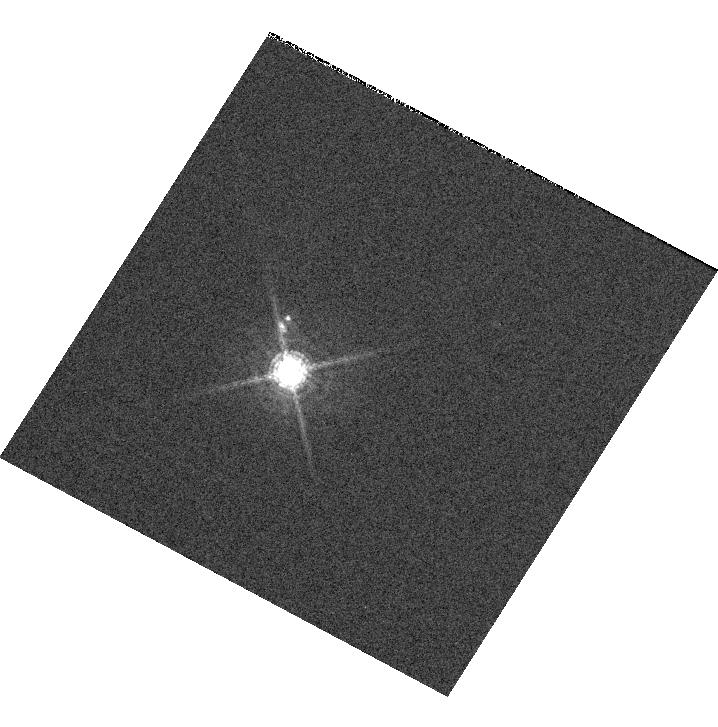
Target: GD153. Instrument: WFC3/UVIS. Filter: F689M. Exposure: 7 min. Observation ID: hst_11798_01_wfc3_uvis_f689m_iabv01

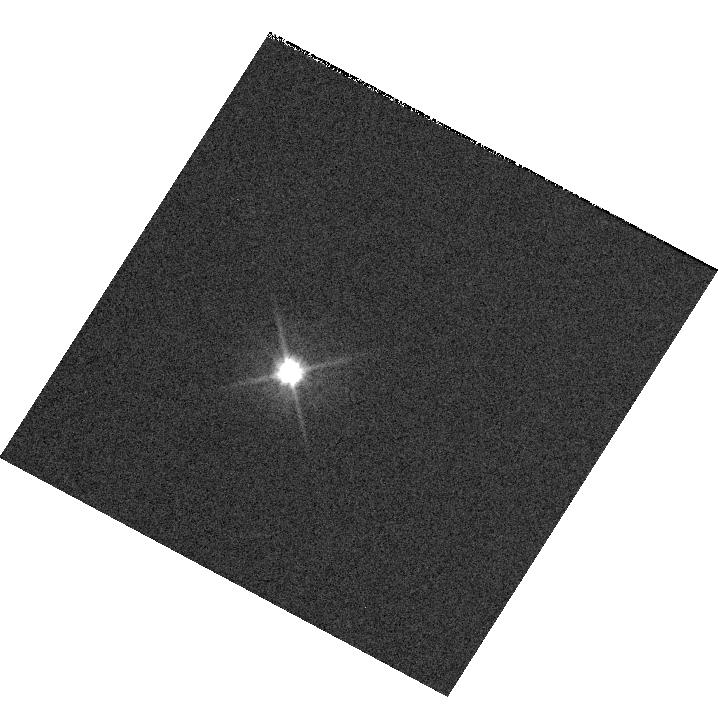
Target: GD153. Instrument: WFC3/UVIS. Filter: F606W. Exposure: 1 min. Observation ID: hst_11798_01_wfc3_uvis_f606w_iabv01

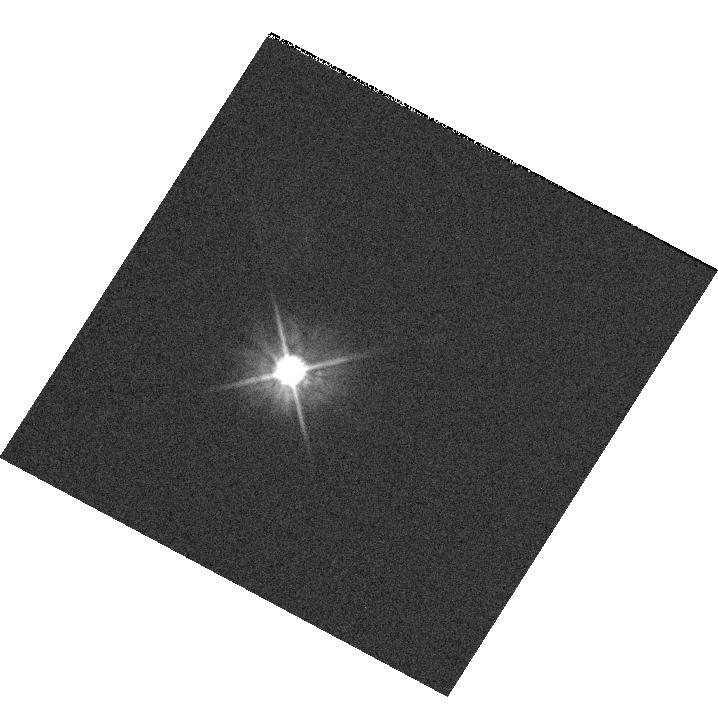
Target: GD153. Instrument: WFC3/UVIS. Filter: F555W. Exposure: 2 min. Observation ID: hst_11798_01_wfc3_uvis_f555w_iabv01

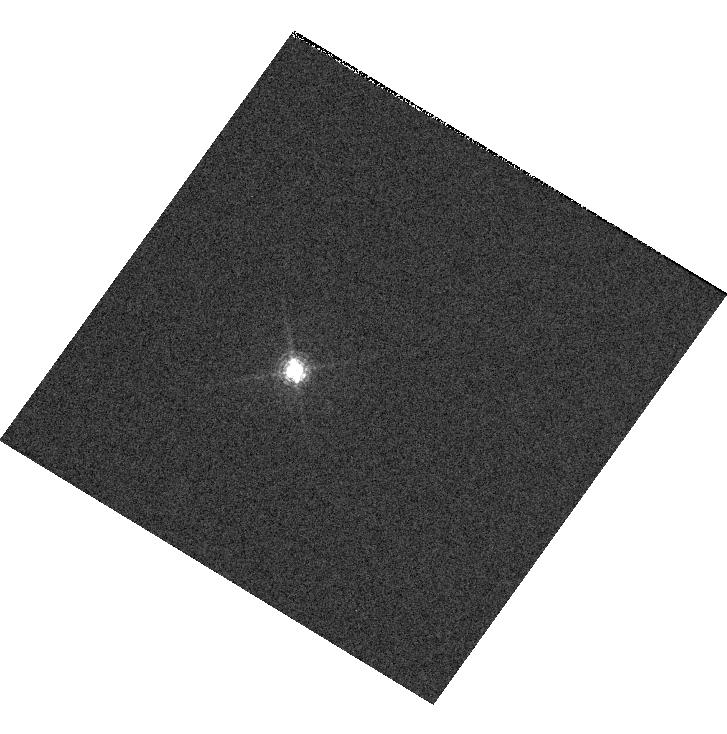
Target: GD153. Instrument: WFC3/UVIS. Filter: F645N. Exposure: 12 min. Observation ID: hst_11798_02_wfc3_uvis_f645n_iabv02

UVIS PSF Core Modulation (PI: Sabbi, Elena)

UVIS shutter consists of two blades (or Sides). It rotates in one direction, so Side 1 and Side 2 alternately shade consecutive exposures. The shutter movement causes vibrations of the UVIS channel that affect the UVIS PSF peak in the short exposures. The peak-to-peak effect will be evaluated. Subarray images of a moderately bright, isolated star will be obtained with a series of increasing exposures times designed to obtain very high SNR in the central pixel of the PSF.